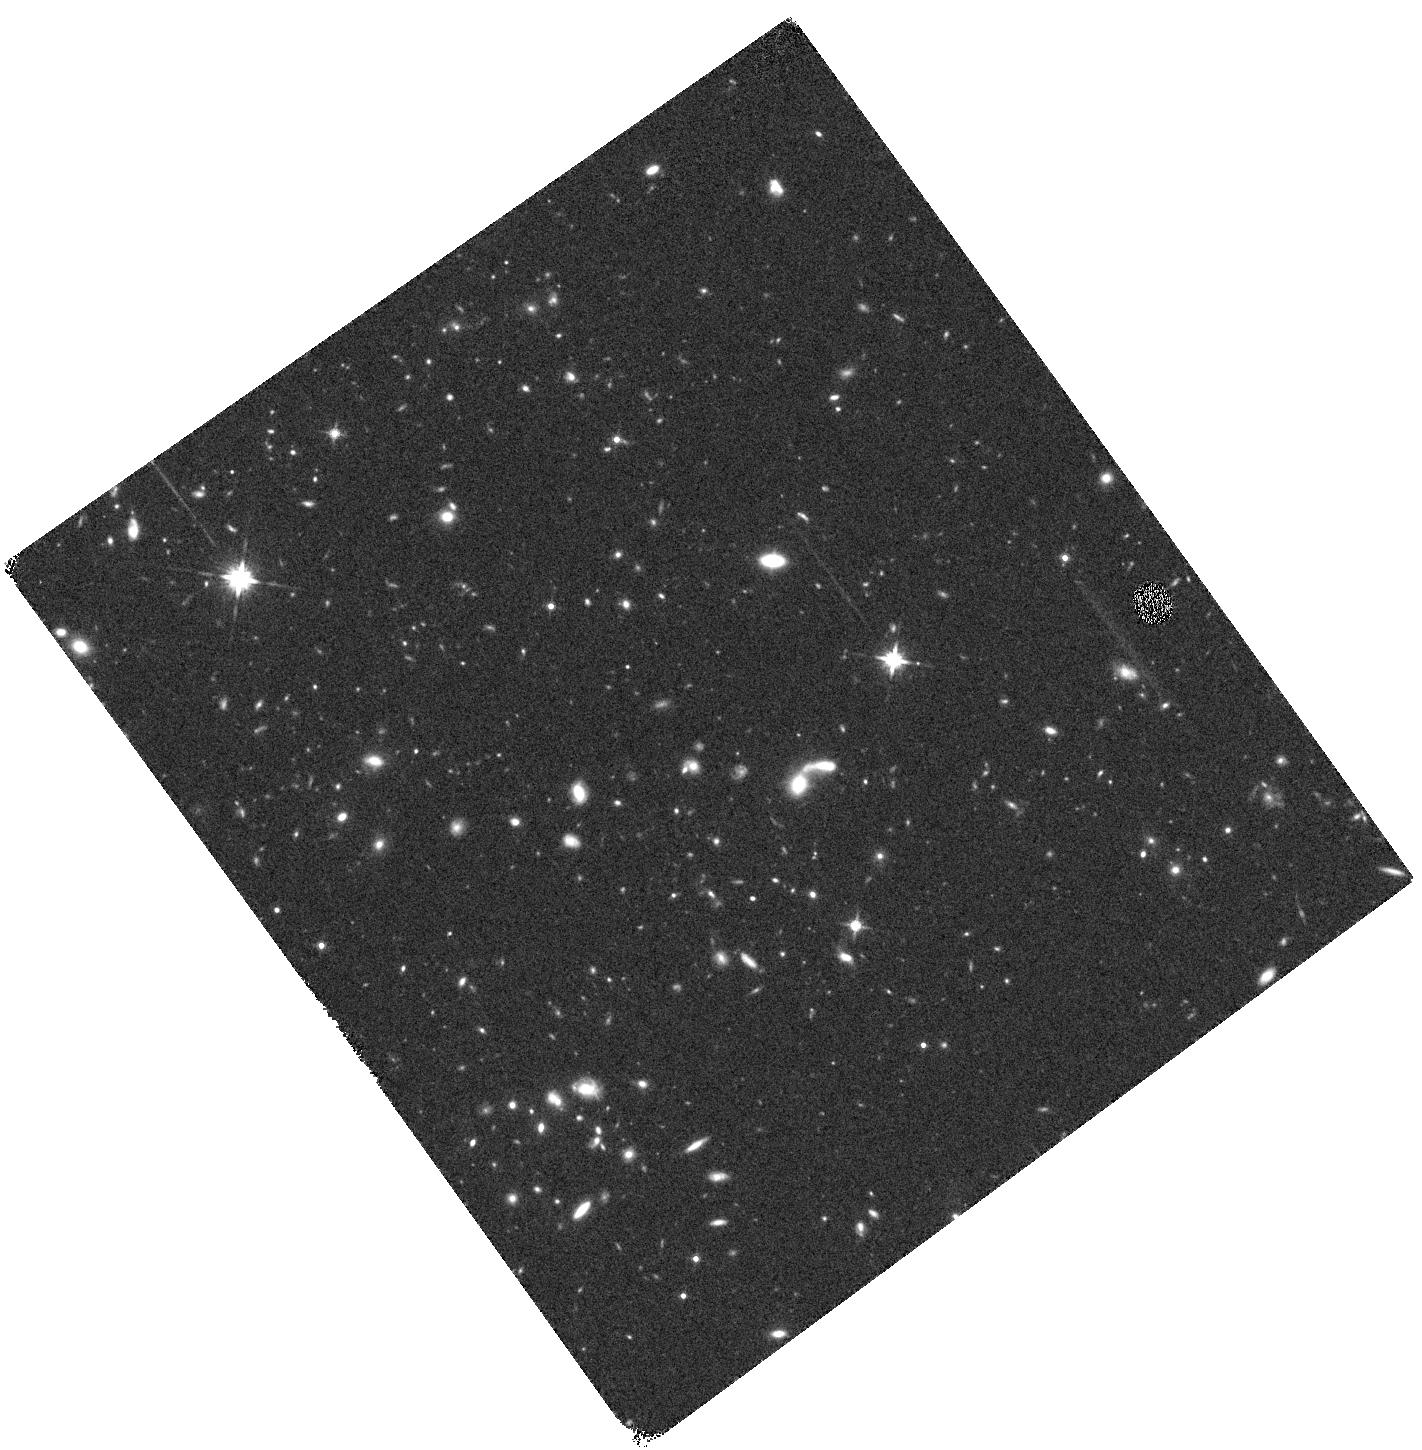
Target: EGS13034445. Instrument: WFC3/IR. Filter: F140W. Exposure: 14 min. Observation ID: hst_12547_55_wfc3_ir_f140w_ibt355

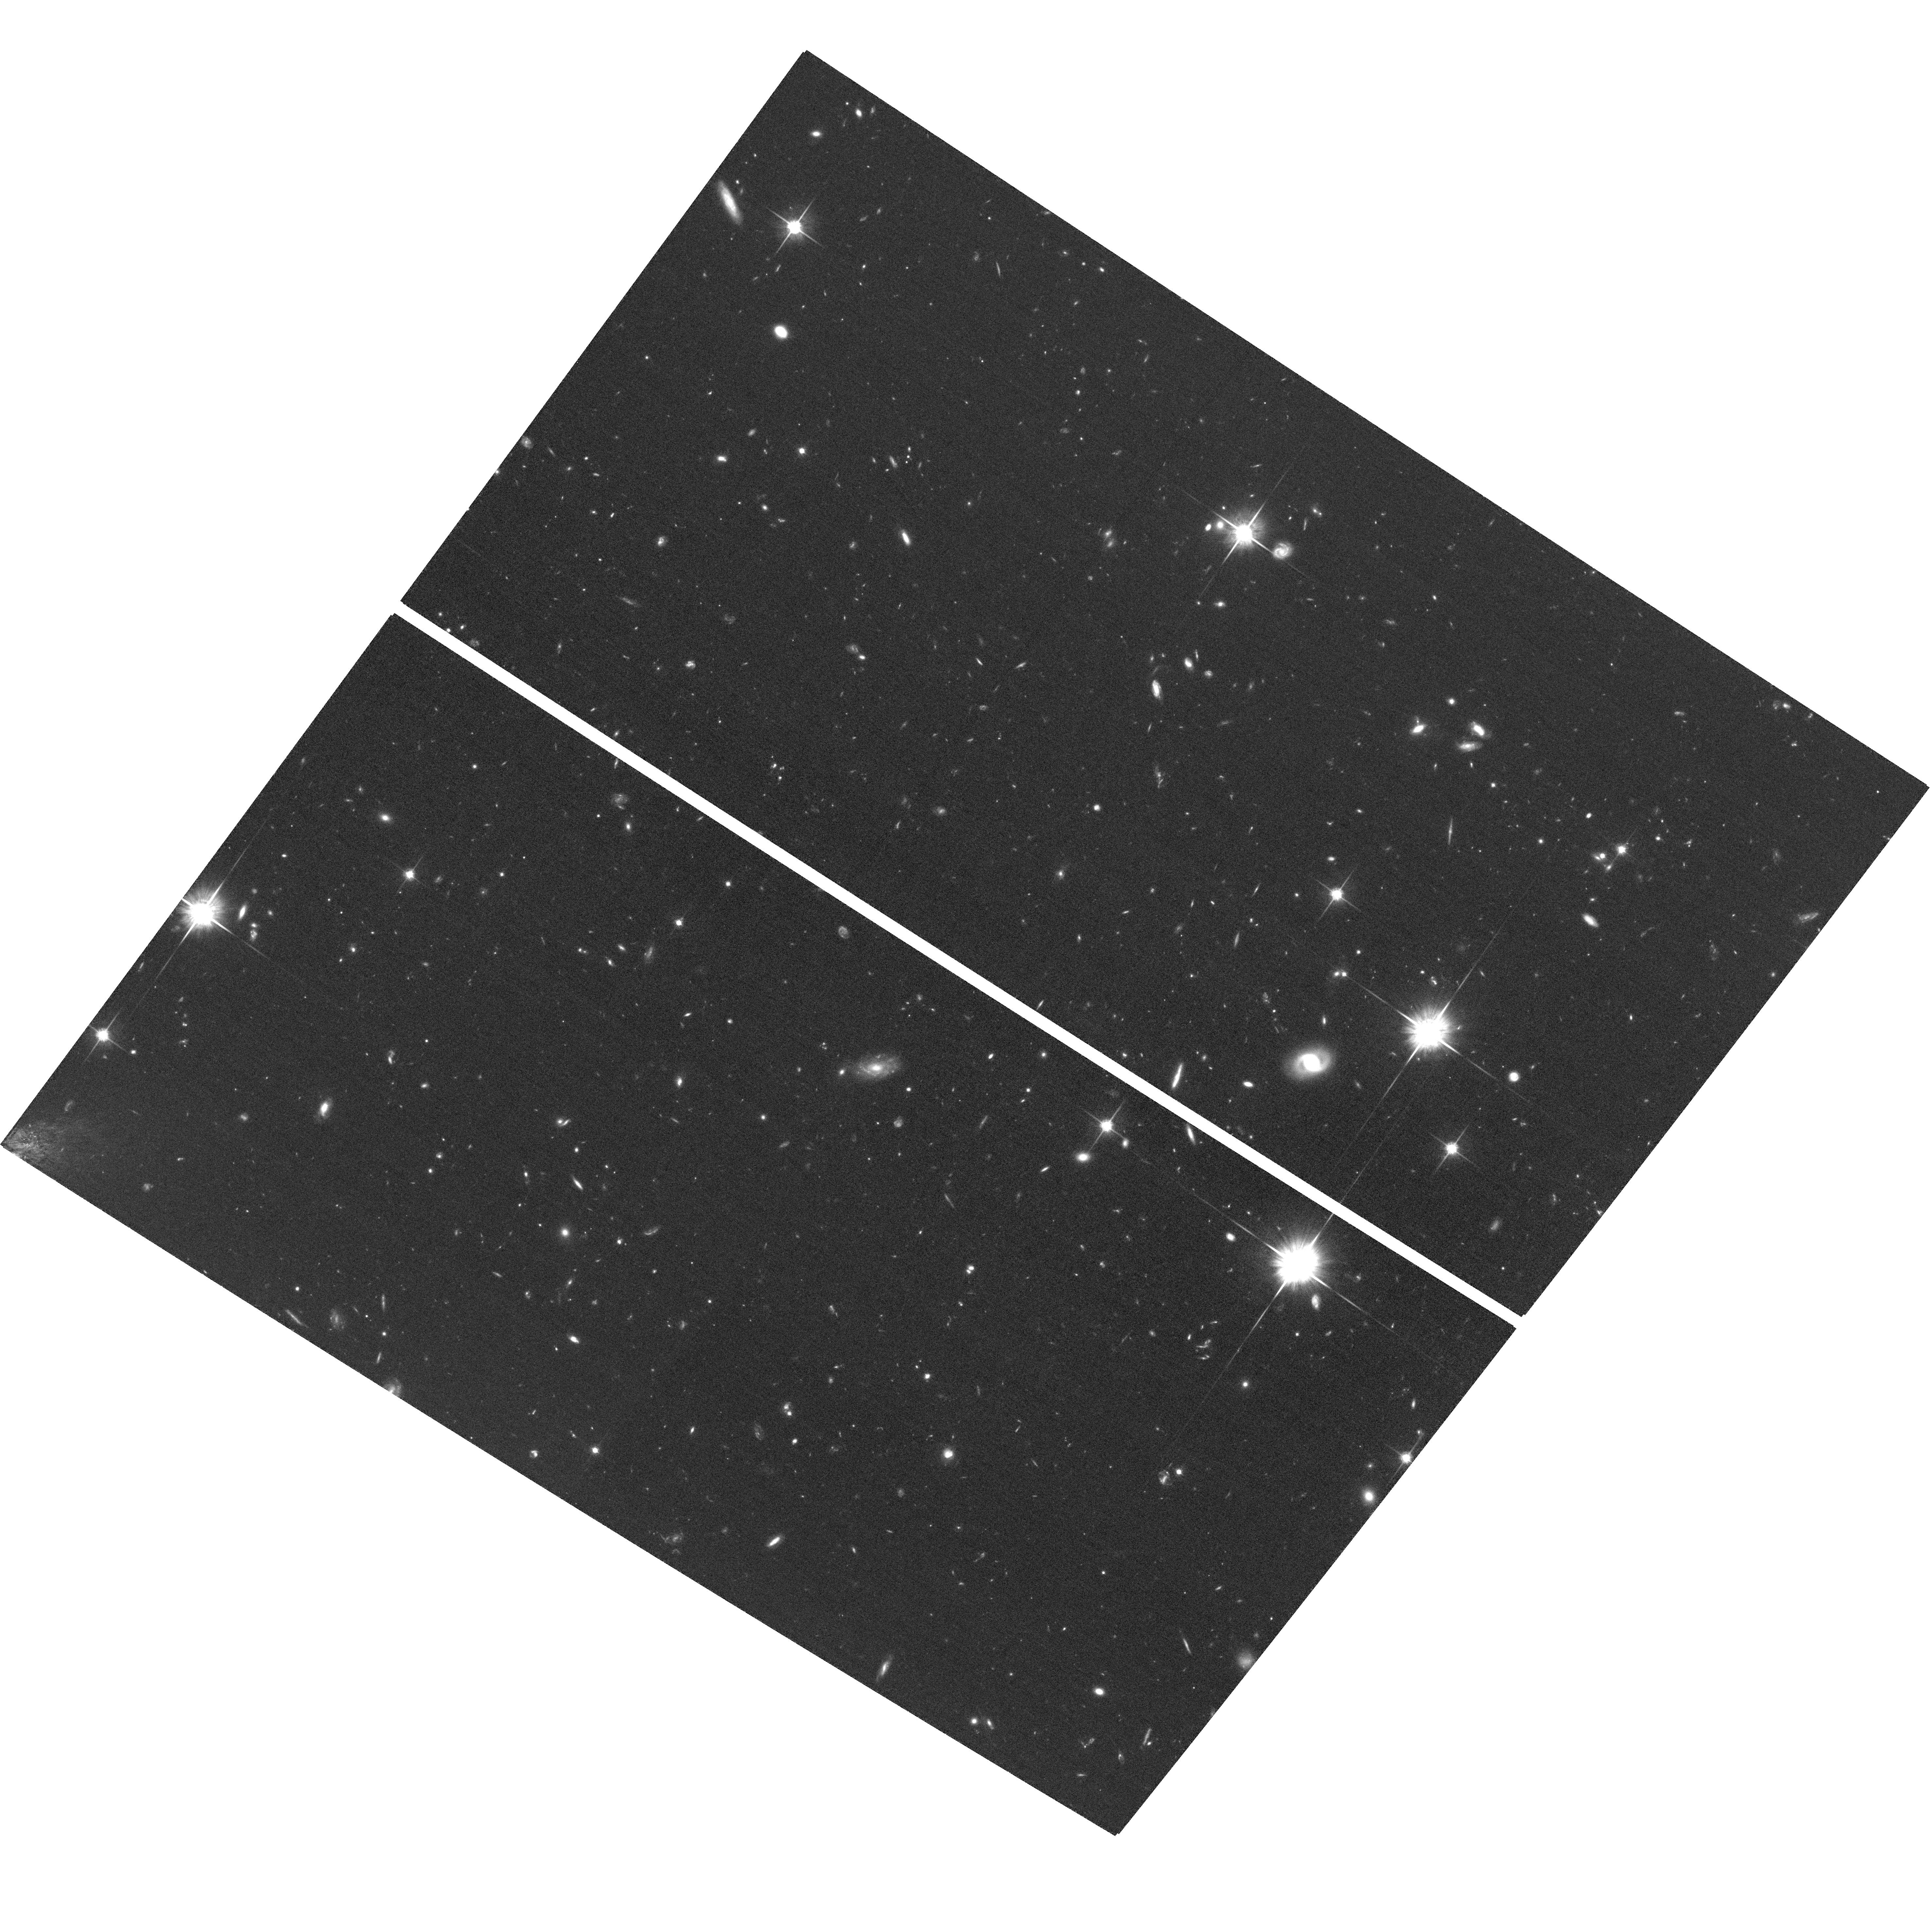
Target: EGS12004754. Instrument: ACS/WFC. Filter: F814W. Exposure: 1.3 h. Observation ID: hst_12547_09_acs_wfc_f814w_jbt309

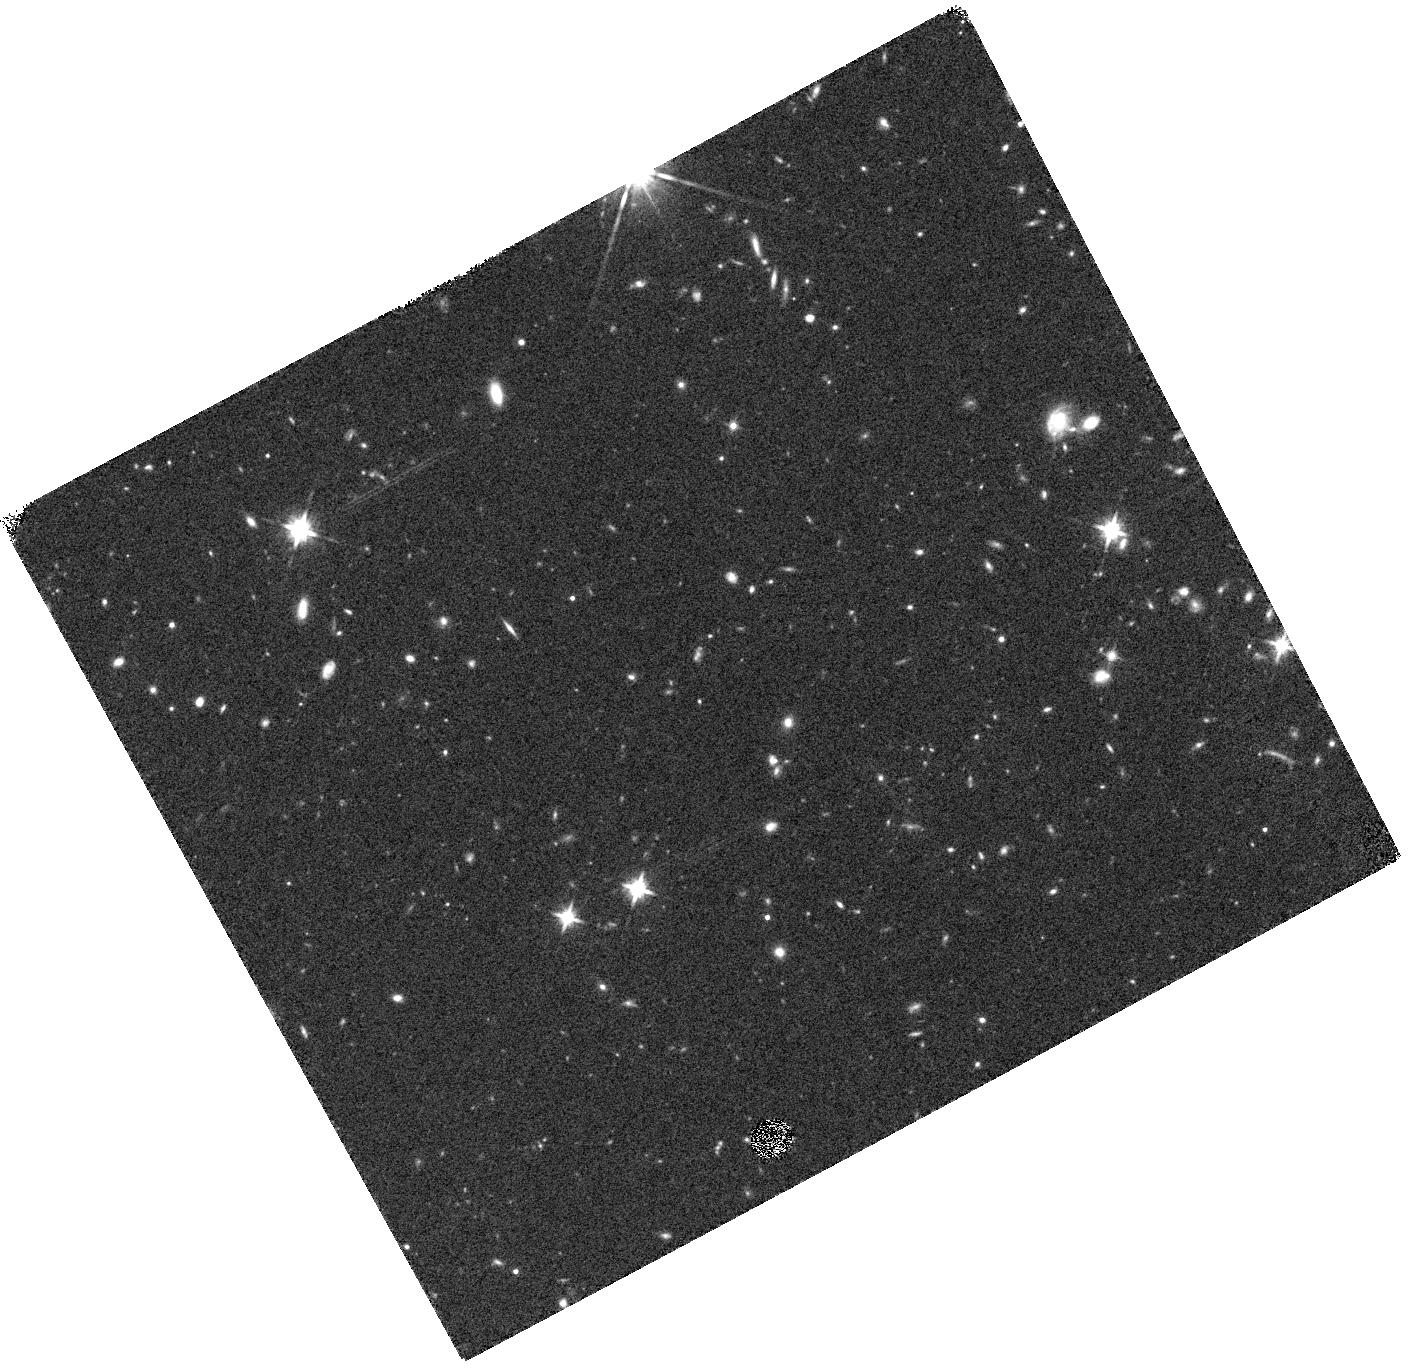
Target: EGS13004661. Instrument: WFC3/IR. Filter: F140W. Exposure: 14 min. Observation ID: hst_12547_02_wfc3_ir_f140w_ibt302

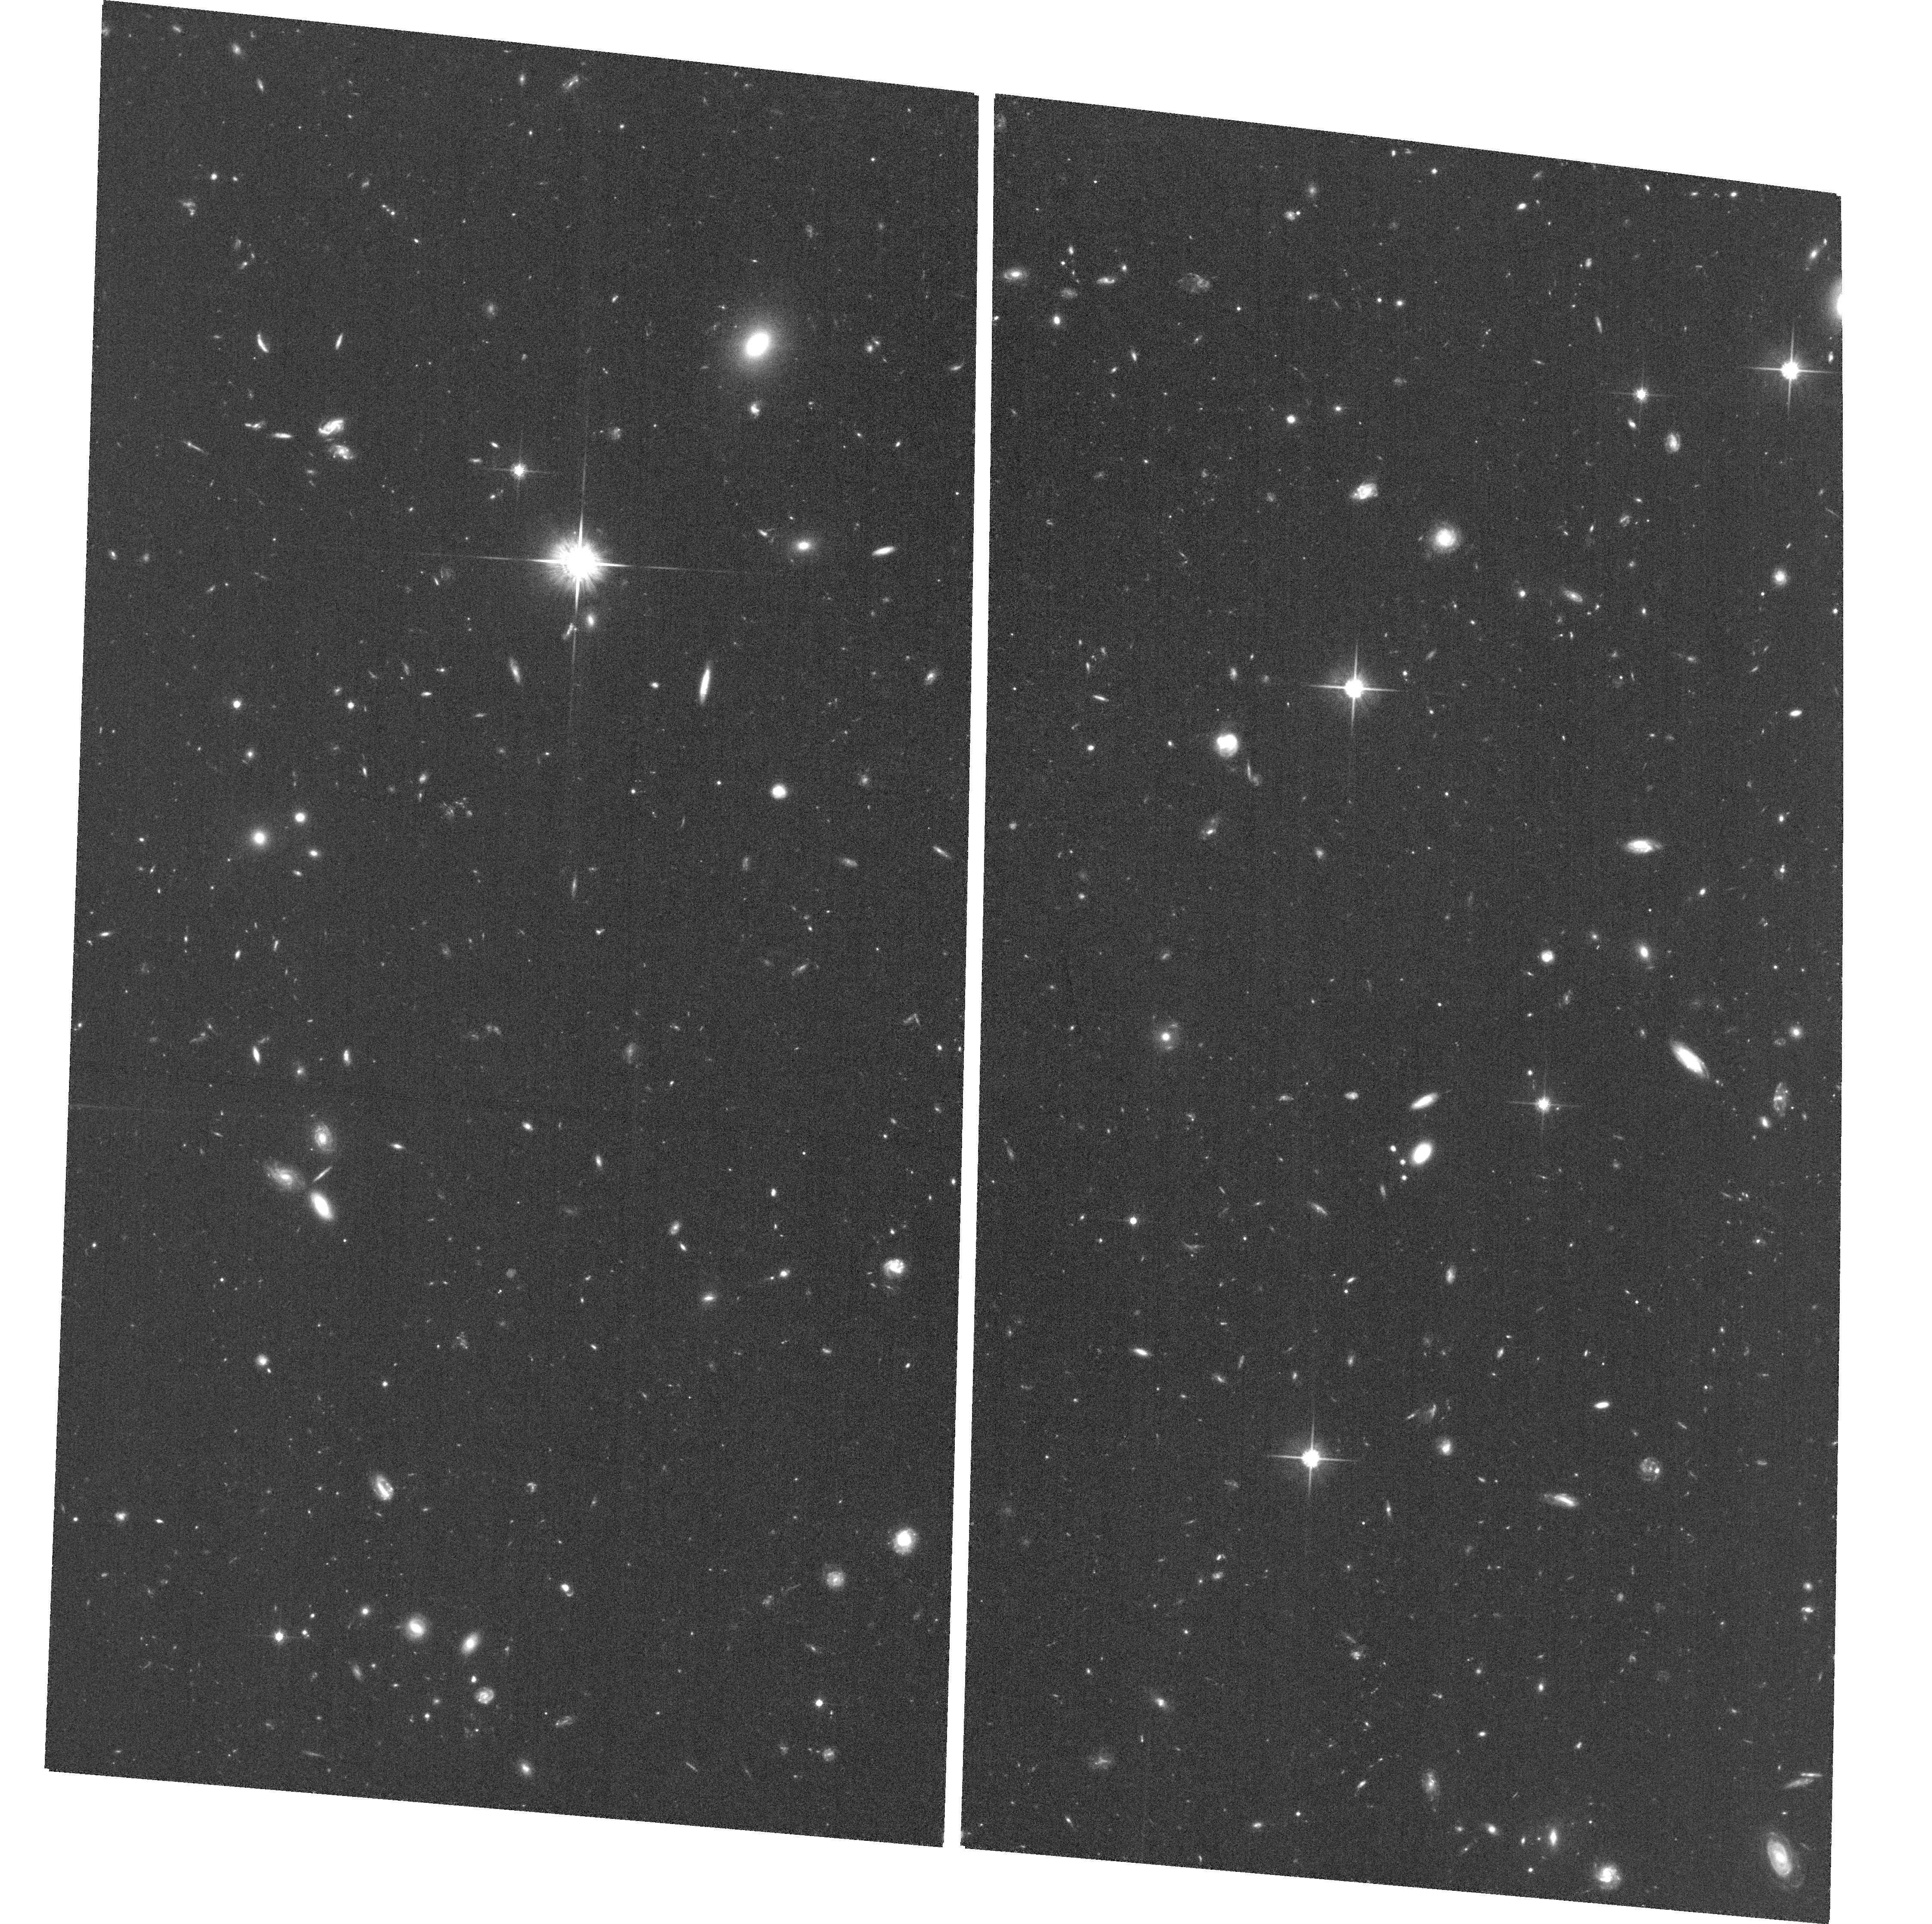
Target: EGS12004280. Instrument: ACS/WFC. Filter: F814W. Exposure: 1.3 h. Observation ID: hst_12547_11_acs_wfc_f814w_jbt311

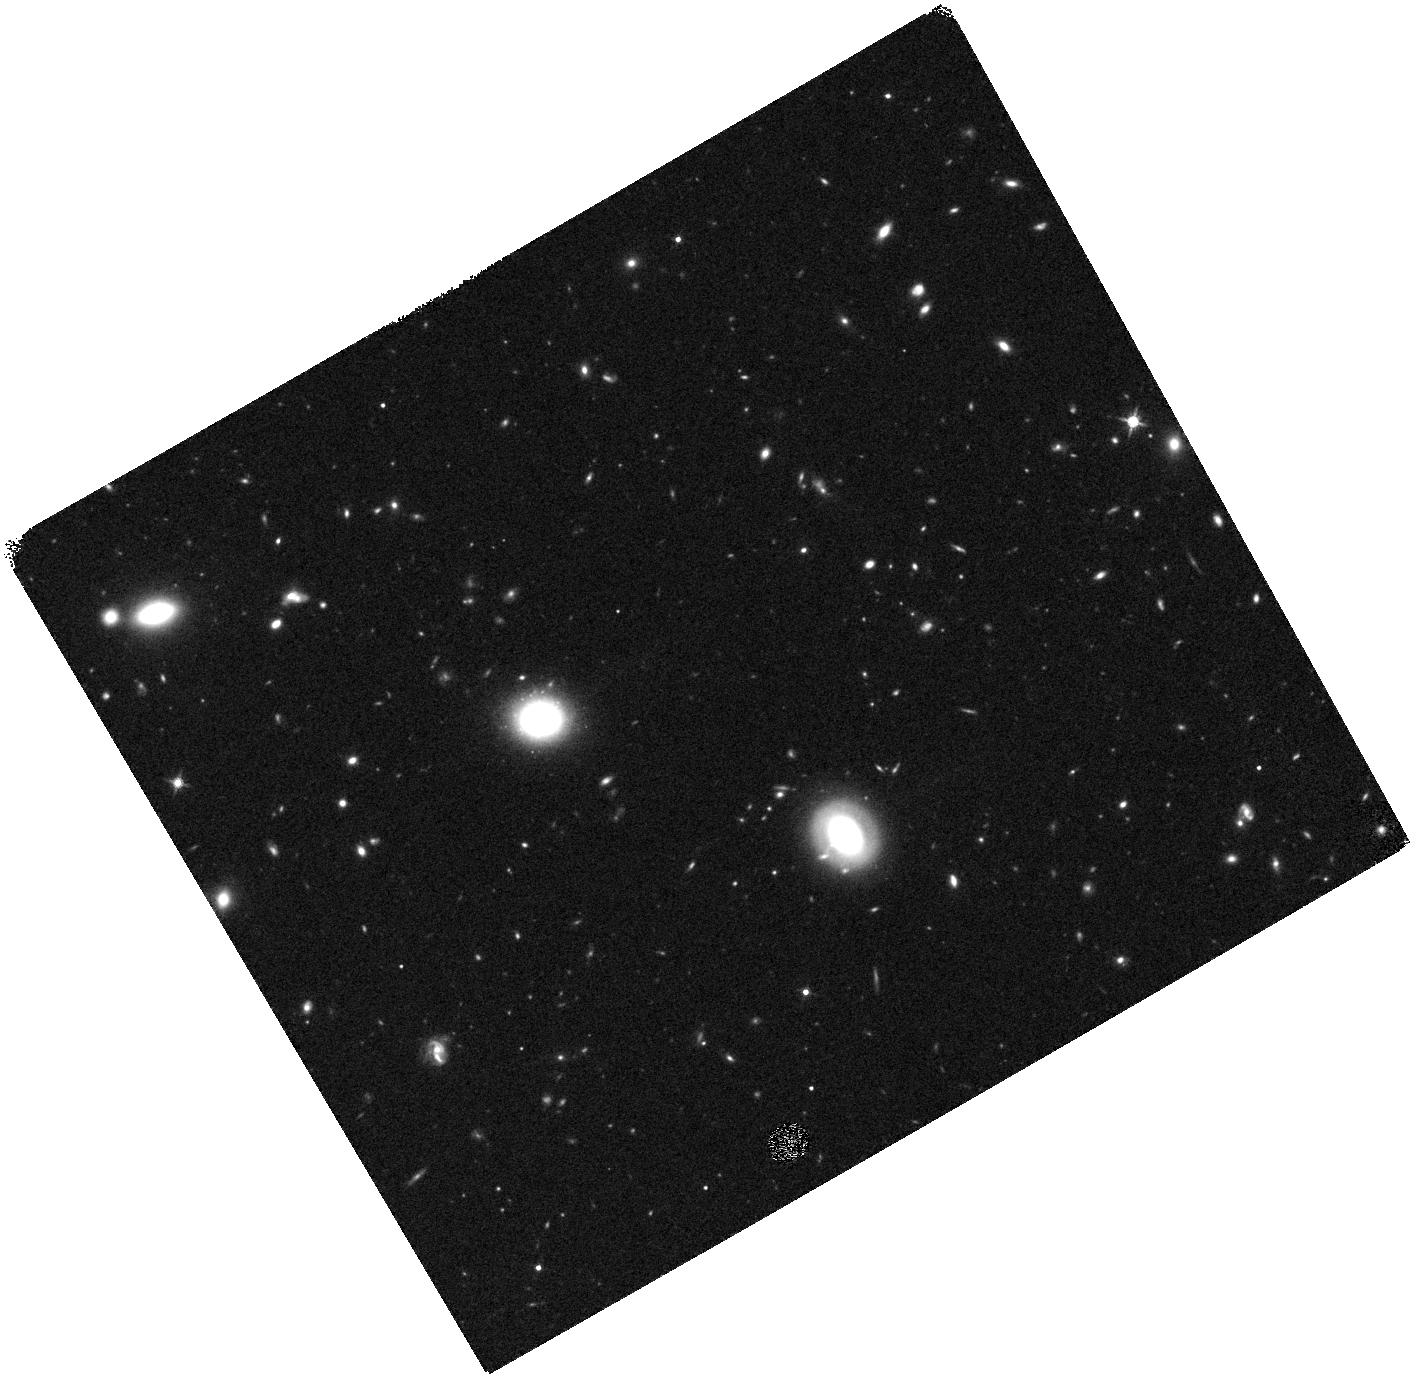
Target: EGS12007881.12012083. Instrument: WFC3/IR. Filter: F140W. Exposure: 14 min. Observation ID: hst_12547_12_wfc3_ir_f140w_ibt312

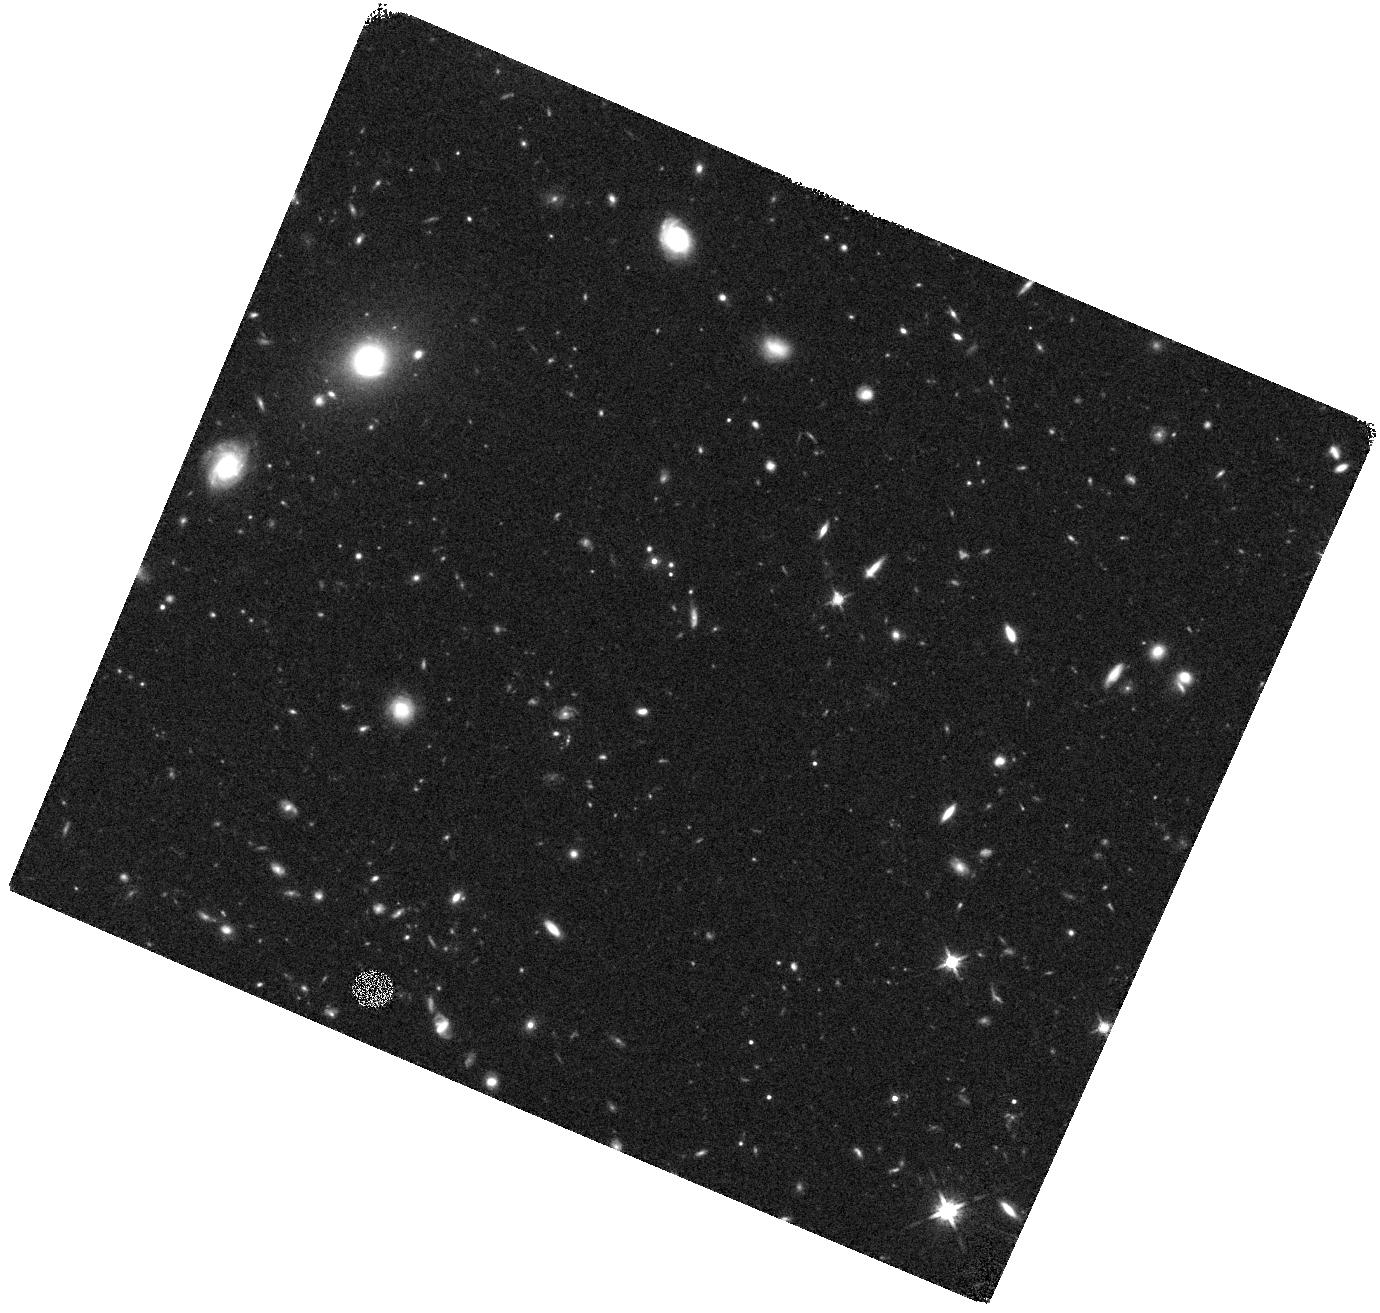
Target: EGS12020405. Instrument: WFC3/IR. Filter: F140W. Exposure: 14 min. Observation ID: hst_12547_08_wfc3_ir_f140w_ibt308

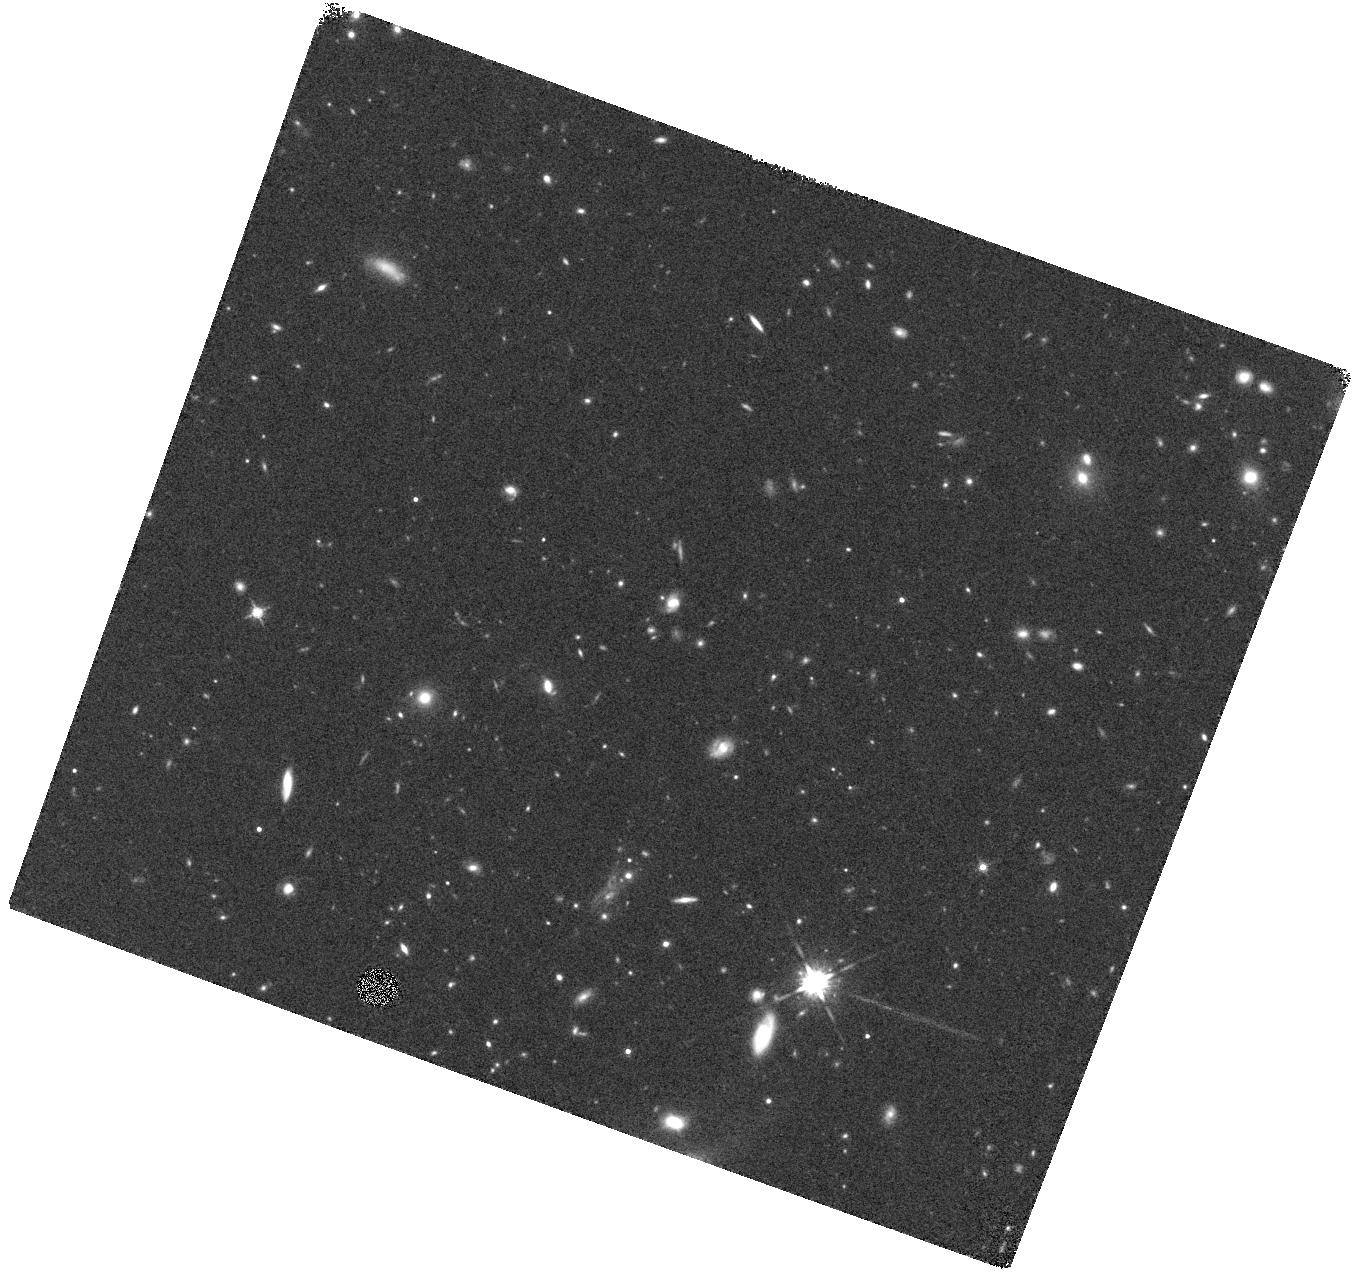
Target: EGS13011148. Instrument: WFC3/IR. Filter: F140W. Exposure: 14 min. Observation ID: hst_12547_06_wfc3_ir_f140w_ibt306

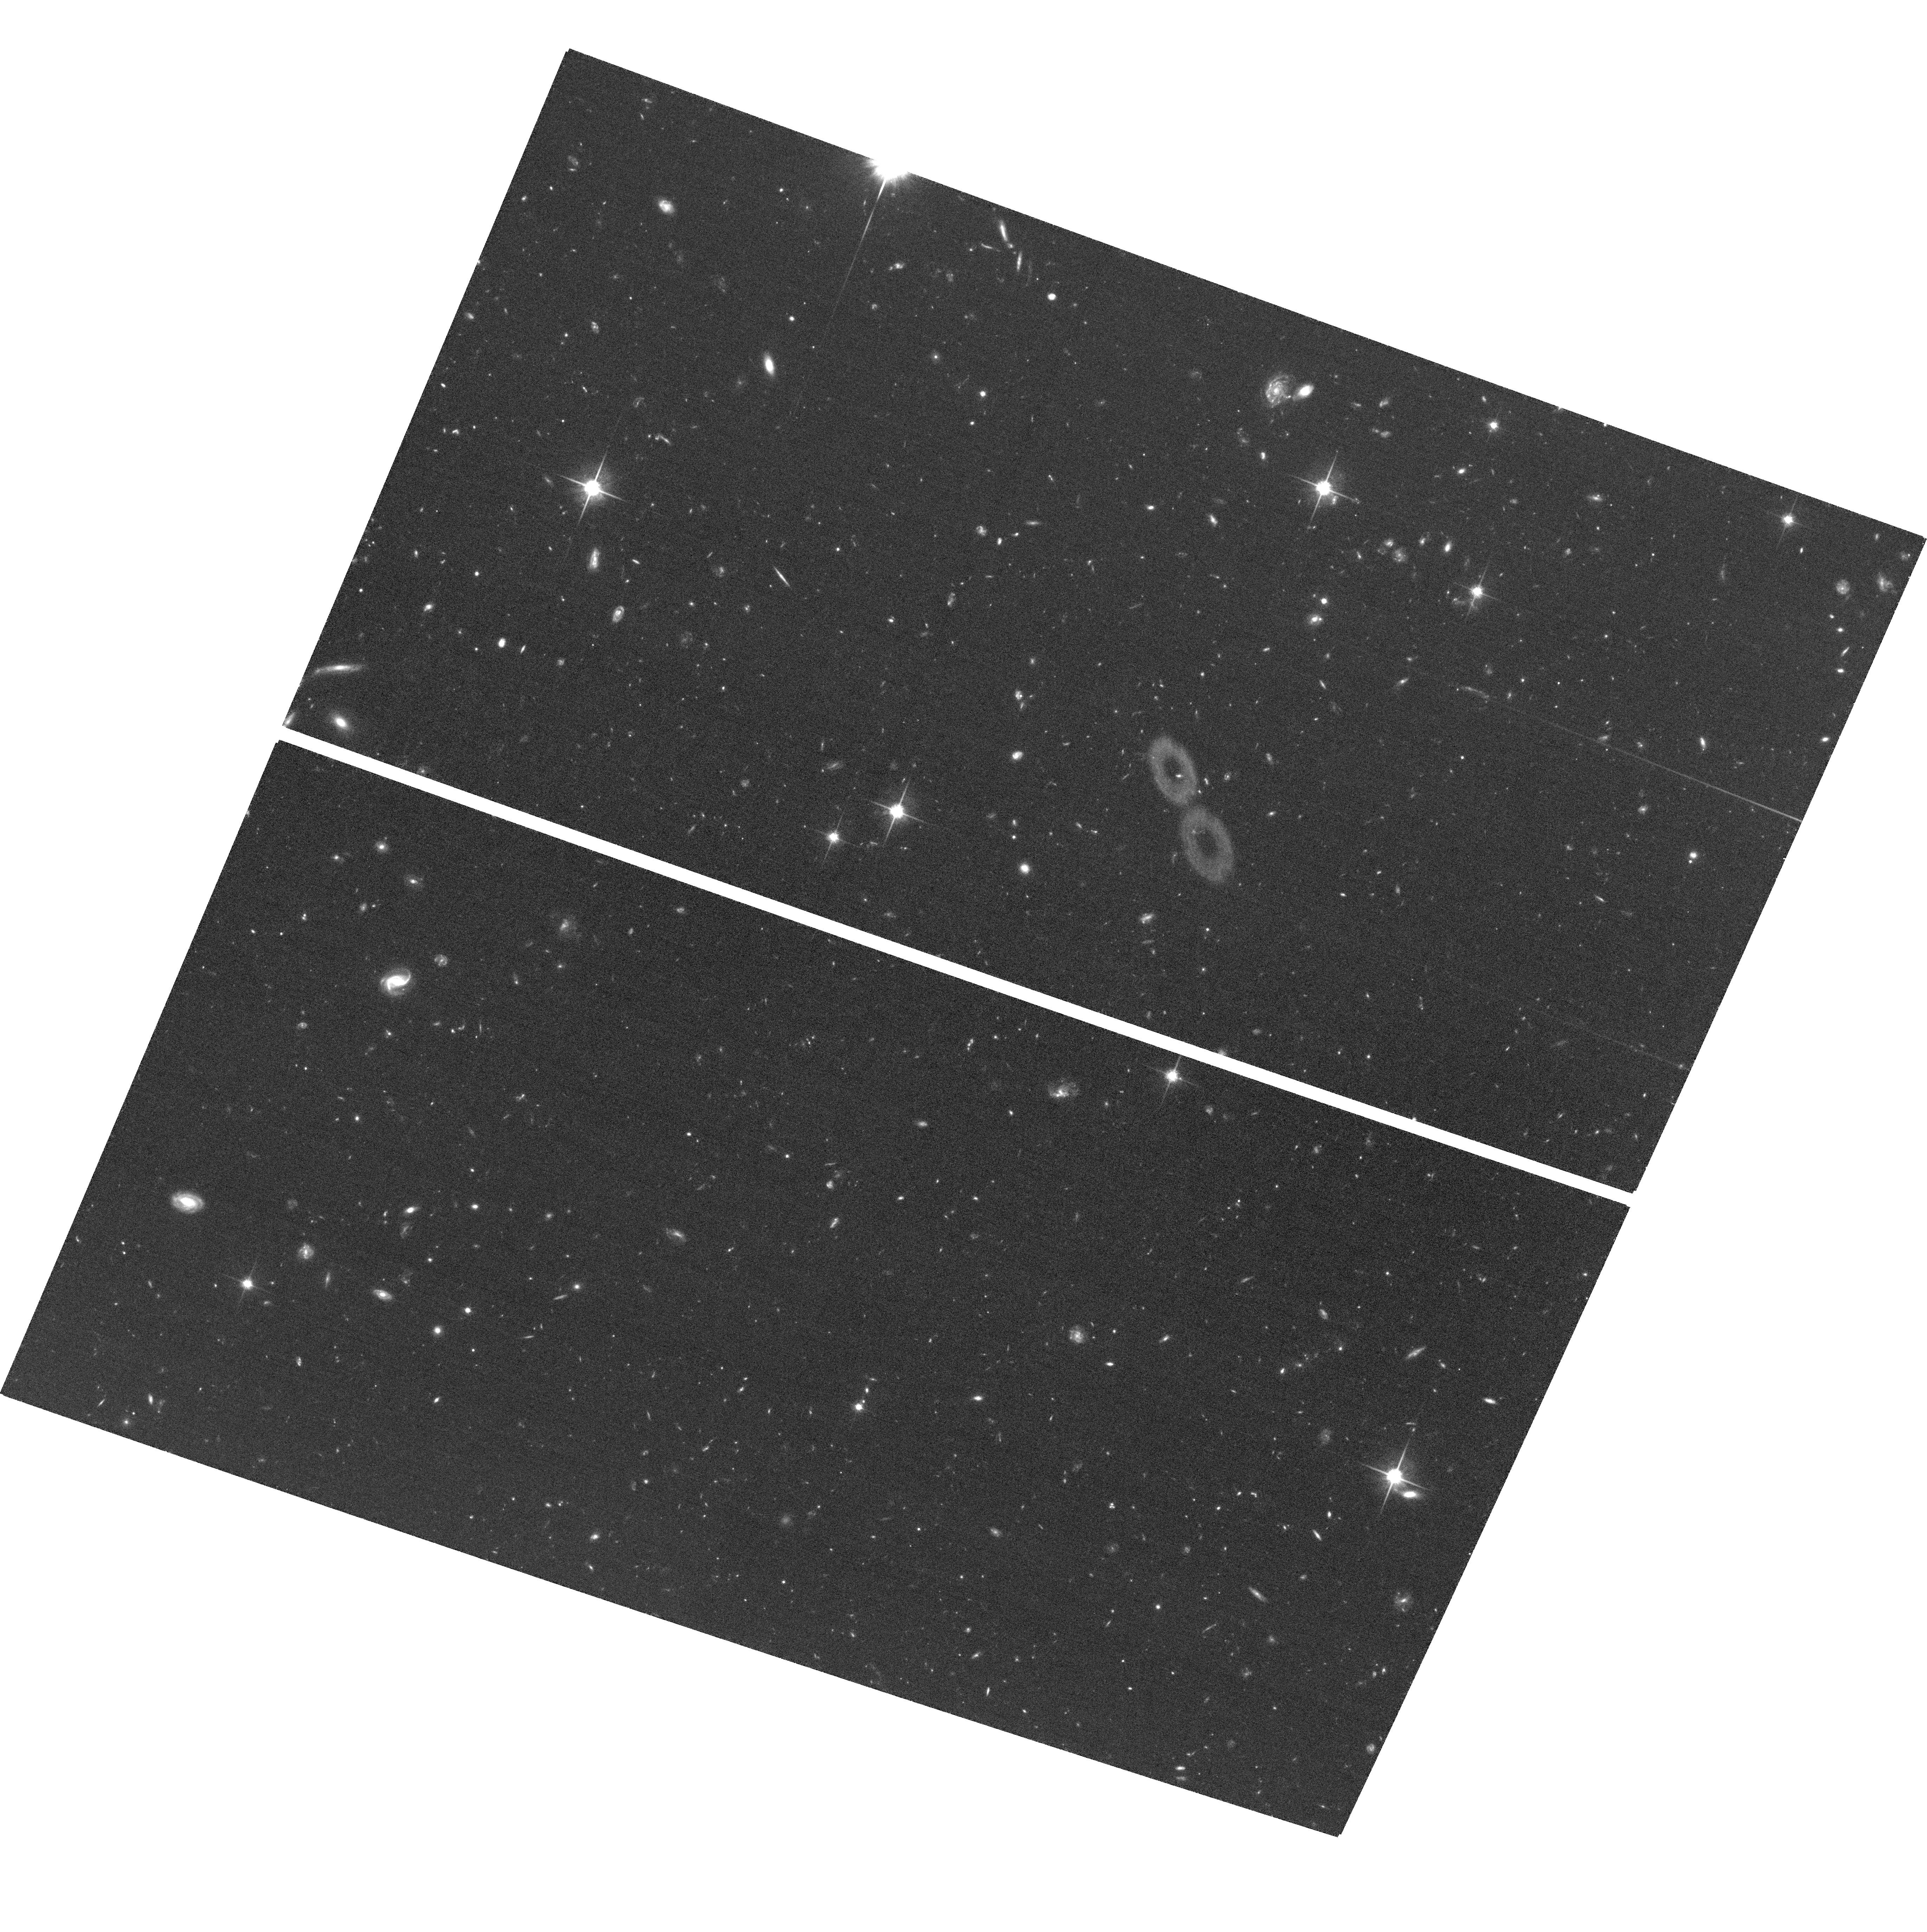
Target: EGS12024866. Instrument: ACS/WFC. Filter: F814W. Exposure: 1.3 h. Observation ID: hst_12547_10_acs_wfc_f814w_jbt310

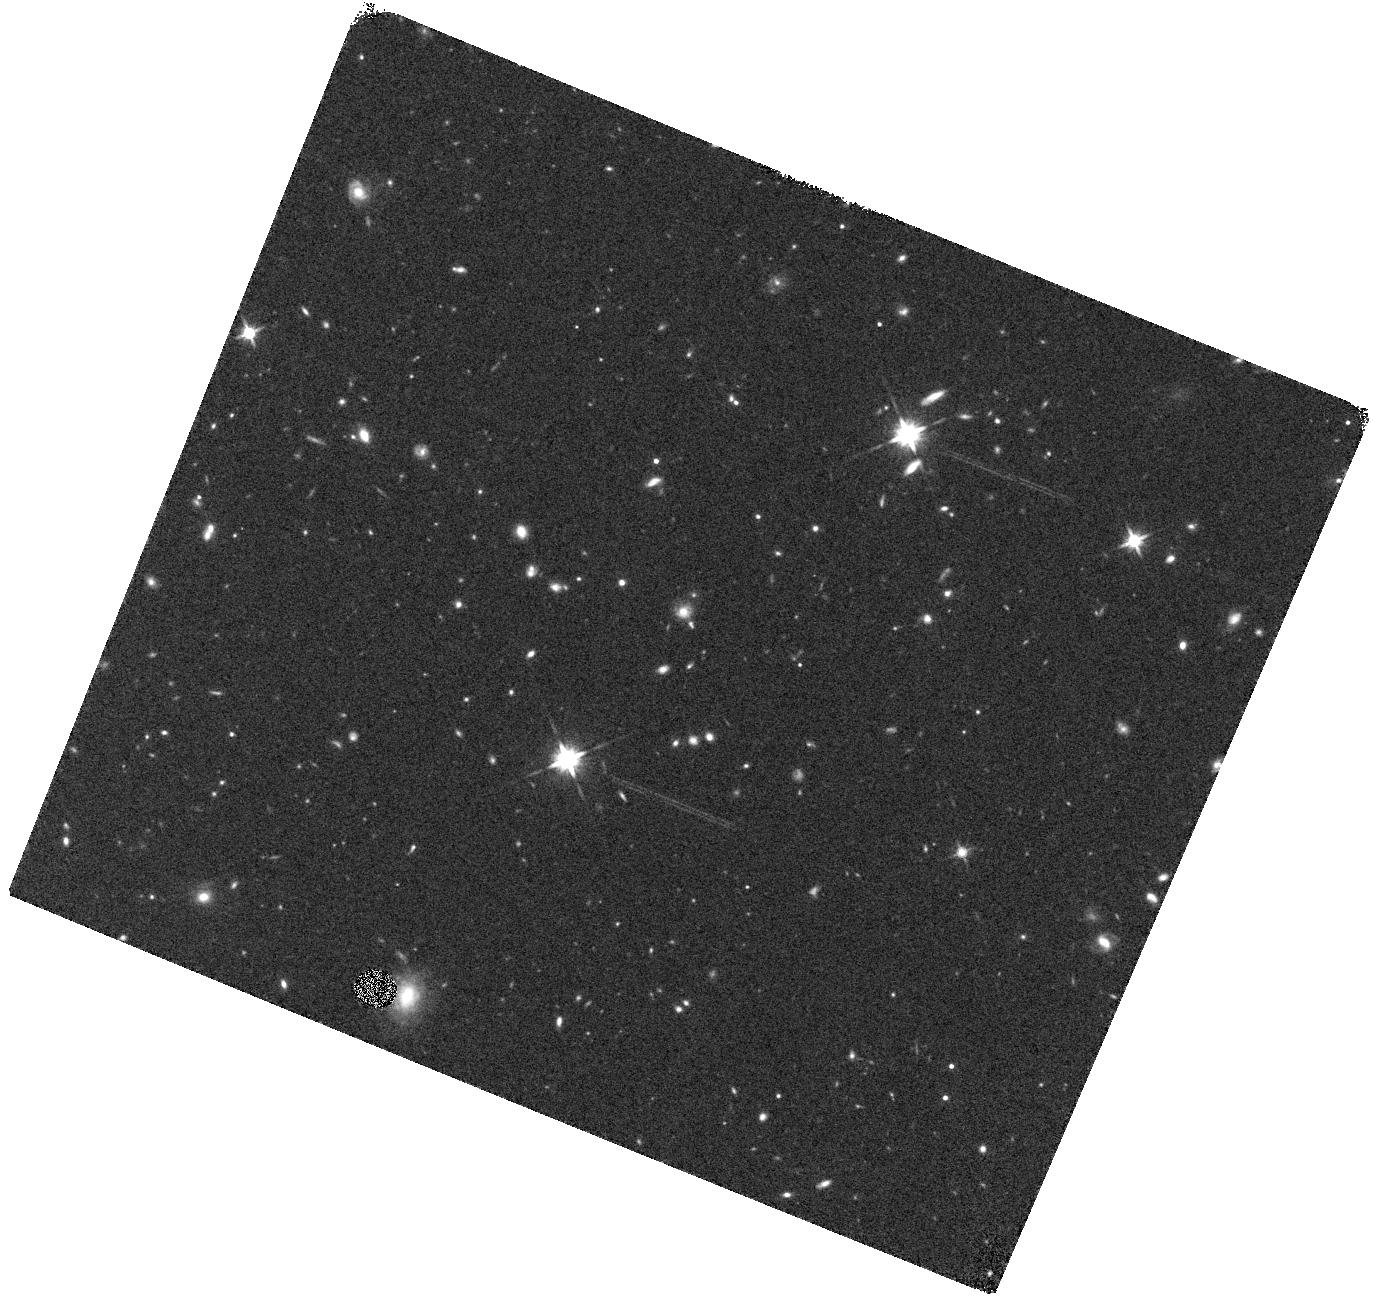
Target: EGS12011767. Instrument: WFC3/IR. Filter: F140W. Exposure: 14 min. Observation ID: hst_12547_03_wfc3_ir_f140w_ibt303

Measuring the Star-Formation Efficiency of Galaxies at z > 1 with Sizes and SFRs from HST Grism Spectroscopy (PI: Cooper, Michael)

For a sample of 13 star-forming galaxies at 1 < z < 1.4, selected from an ongoing IRAM/PdBI CO survey that measures molecular gas masses, we propose HST/WFC3-IR G141 grism spectroscopy to measure Halpha fluxes and sizes. The spatial resolution of HST combined with the sensitivity of Halpha as a star-formation indicator afford the ability to precisely trace the current amount and extent of star formation in galaxies at z > 1, physical properties that are poorly constrained with ground-based or Spitzer IR observations. Together, the HST and radio data will create the first sample of relatively typical star-forming galaxies at high redshift that have measurements of both molecular gas and star formation rate (SFR) surface densities. Combined with existing HST grism observations of 3 additional galaxies from our CO survey (for a total of 16 sources), this dataset will provide unprecedented insight into what fueled the high level of global star formation at z > 1 and what drove its decline over the last 7 Gyr. The precise measurements of current SFR and its spatial extent, derived from WFC3 spectroscopy, will enable us to determine if the higher SFRs at high redshift are due to greater supplies of cold gas or greater star formation efficiencies. Furthermore, the proposed observations will allow us to test the applicability of the Kennicutt-Schmidt relation for star formation rate versus gas surface density at high redshift, where the bulk of star formation occurs. This relation, which is a critical component of galaxy formation models, remains poorly constrained beyond the local Universe.